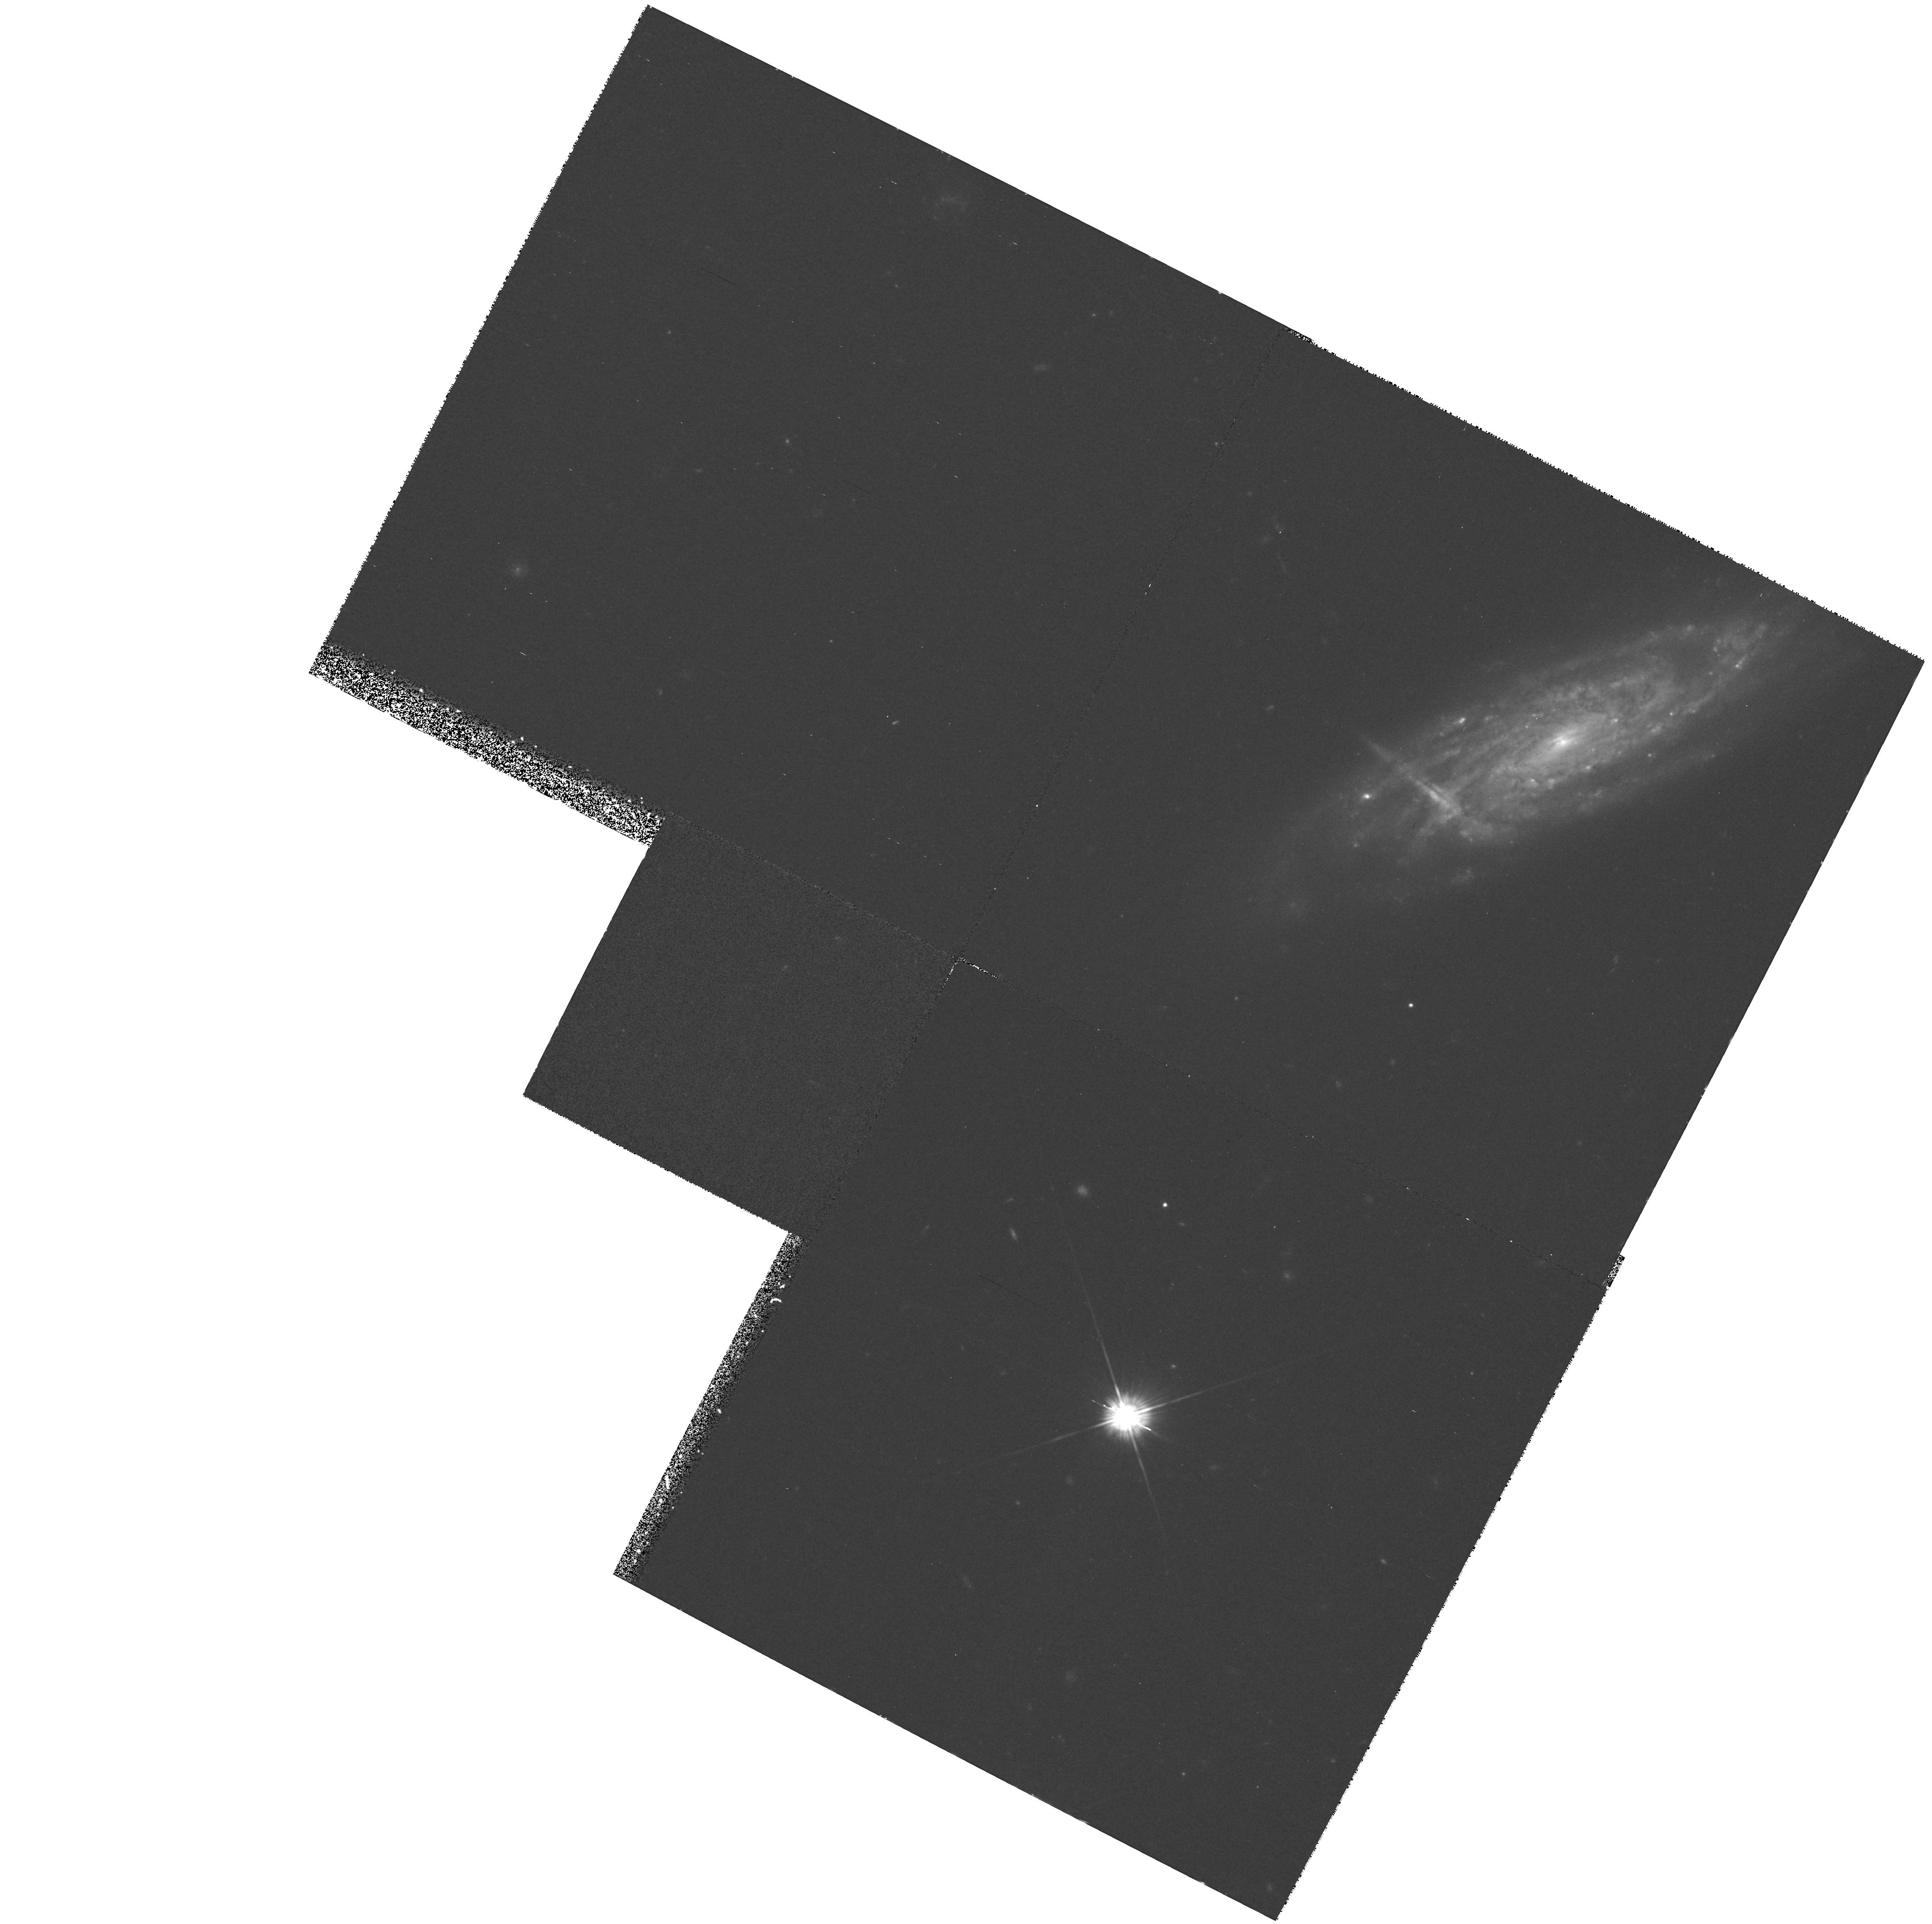
Target: UGC5041
Instrument: WFPC2/PC
Filter: F555W
Exposure: 35 min
Observation ID: hst_6807_02_wfpc2_pc_f555w_u3m402

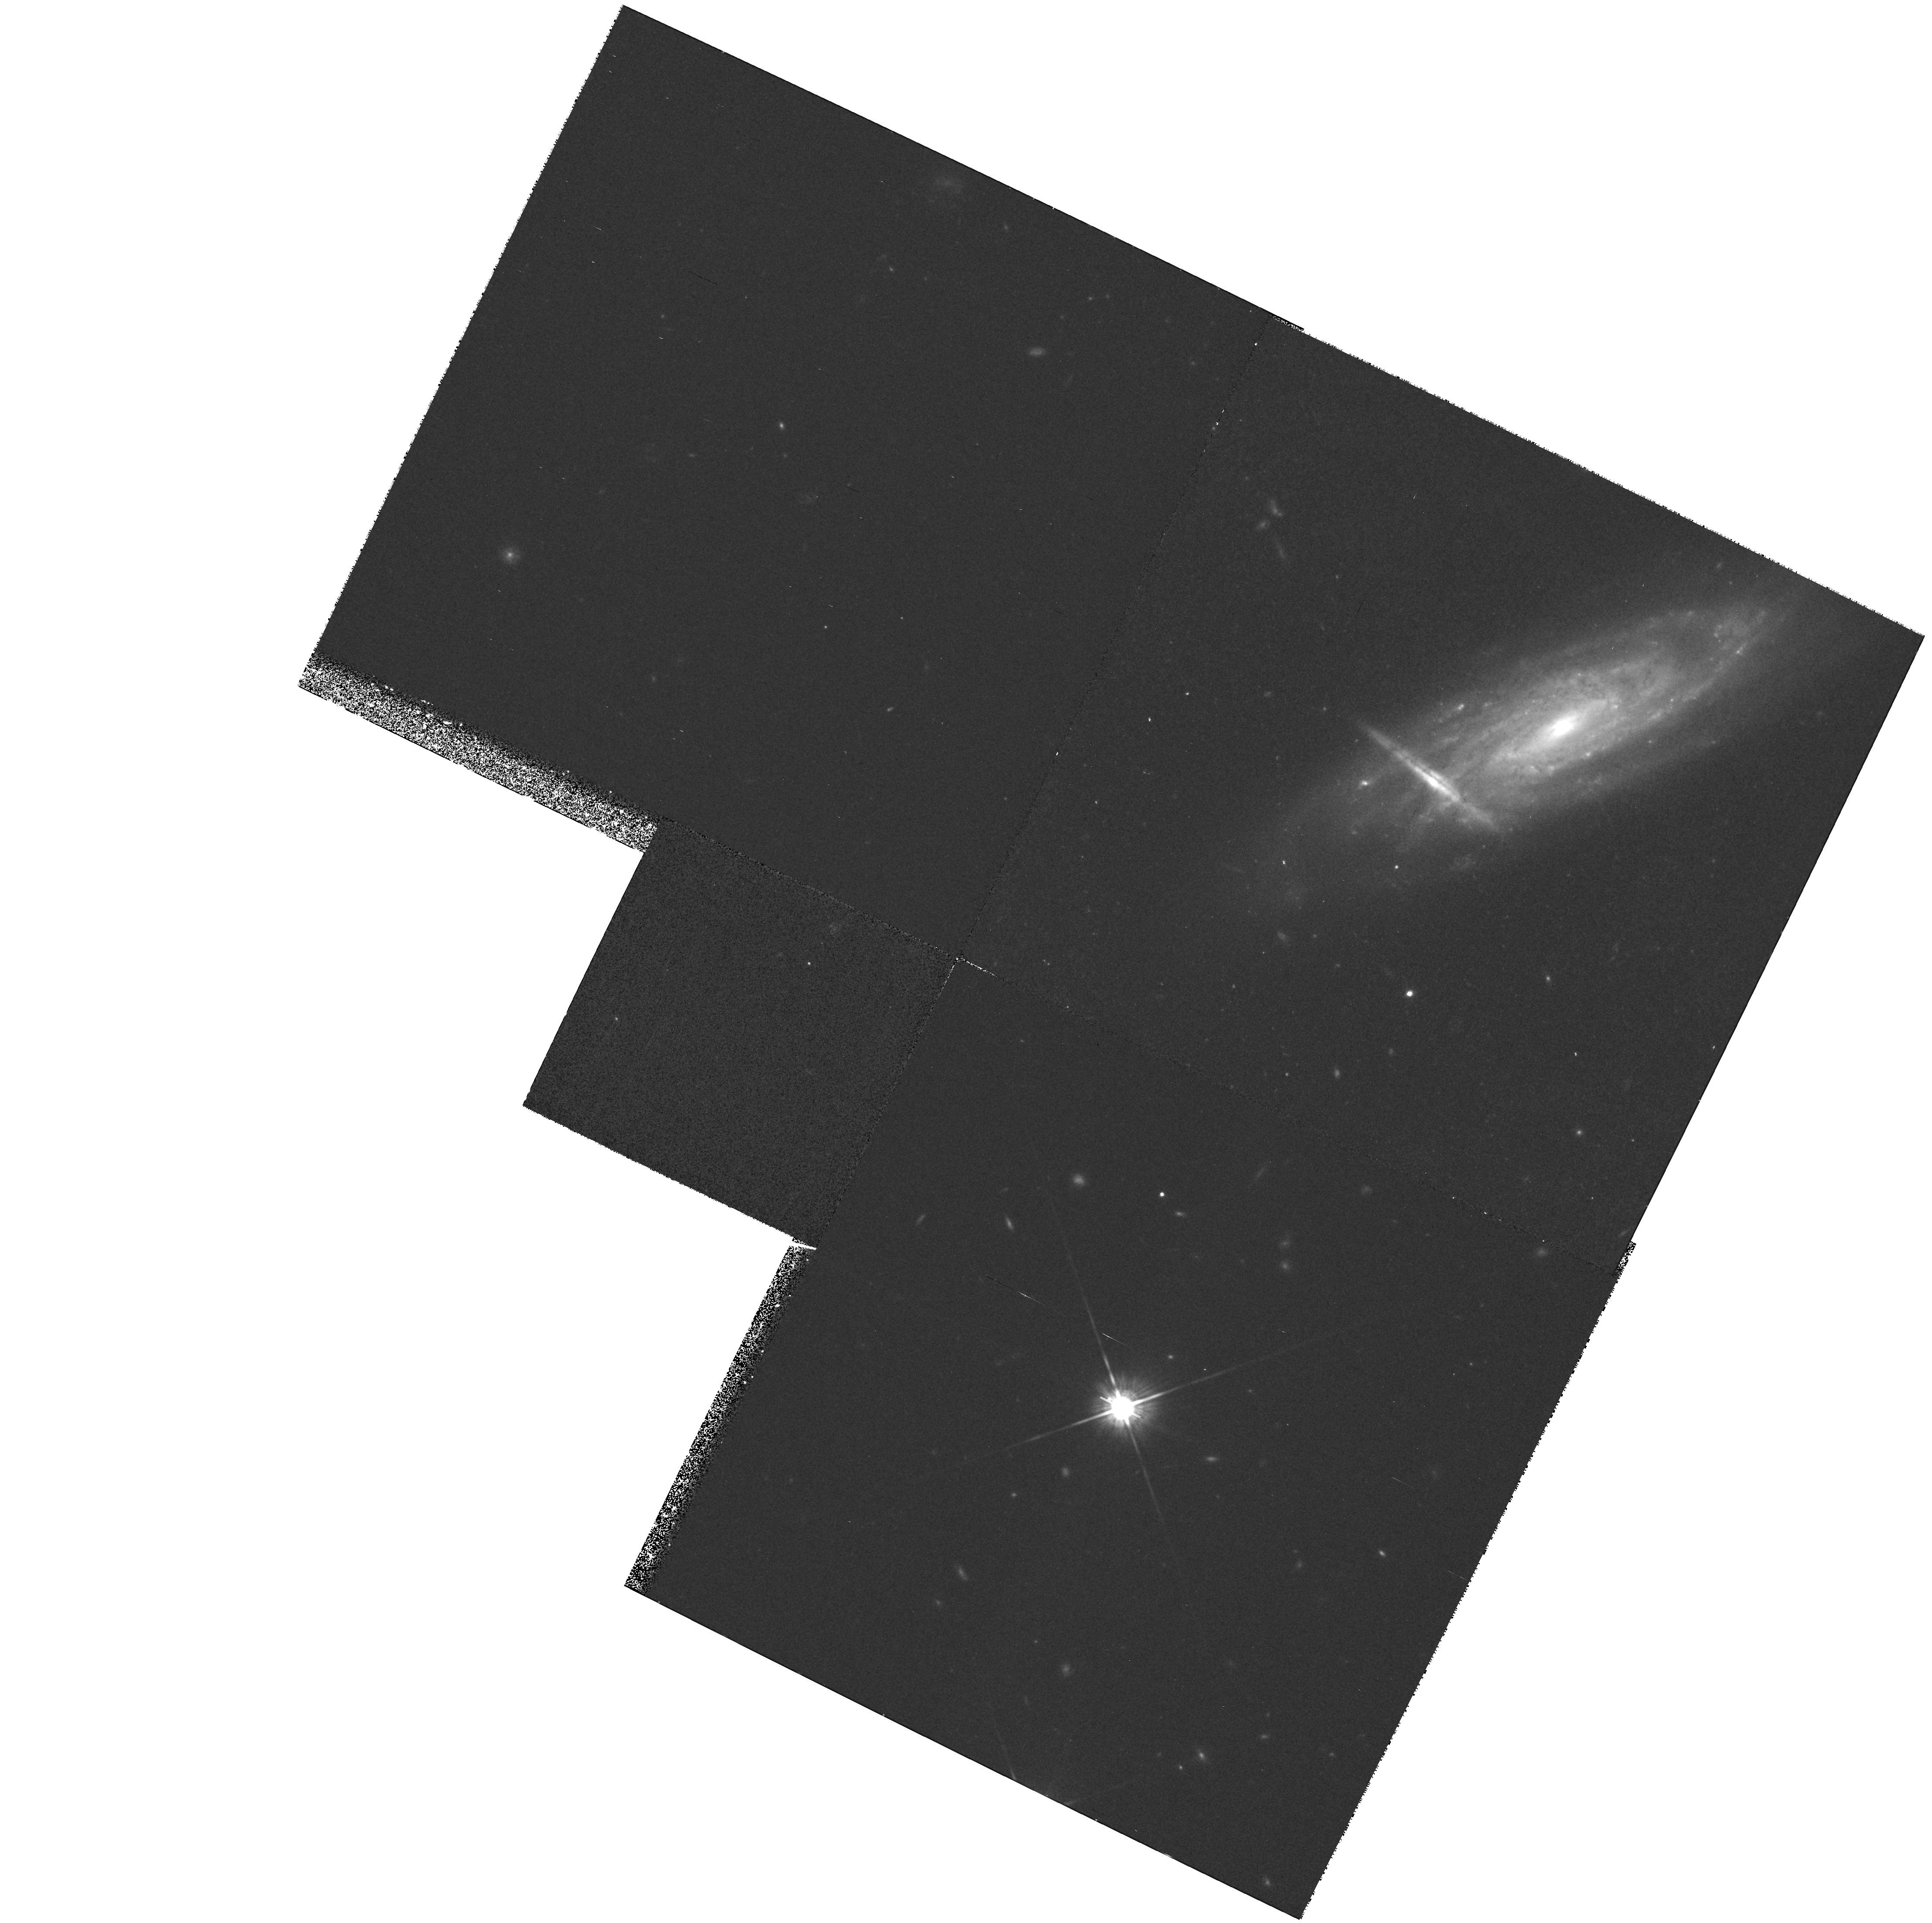
Target: UGC5041
Instrument: WFPC2/PC
Filter: F814W
Exposure: 35 min
Observation ID: hst_6807_01_wfpc2_pc_f814w_u3m401

THE SPATIAL DISTRIBUTION OF DUST EXTINCTION THROUGH SPIRAL DISKS (PI: Rix, Hans-Walter R)

I propose WFPC2 imaging in V and I of a special galaxy pair (UGC 5041) in which the light of an early-type galaxy is seen through the disk of a foreground spiral. These systems provide an excellent opportunity to map with high spatial resolution the dust extinction, tau_Lambda(\vecR), light passing through a galaxy disk. Knowing the extinction distribution within galaxies is important (1) for interpreting the broad-band colors of galaxies, (2) for the statistics of gravitationally lensed objects and (3) for estimating the total hydrogen content of the damped LyAlpha absorber population. Ground-based observations of these two galaxy pairs indicate optical depths, averaged over (600 pc)^2 resolution elements, of tau_ V=0.3-1.2. However, each 1^ resolution element is much larger than the width of dust lanes seen in more nearby galaxies and therefore it contains areas of both much larger and much smaller optical depth. The proposed HST observations provide the unprecedented opportunity to probe the dust extinction over a contiguous area with a resolution (~ 60pc) comparable to the width of the prominent dust lanes. Consequently, the data would provide a greatly improved estimate of which portion of a spiral galaxy disk is opaque (Tau_Lambda>> 1) or transparent (Tau_Lambda<< 1). Compared to ground-based observations, the high resolution WFPC2 observations will also increase the contrast of the small dust lanes and patches by nearly two orders of magnitude.